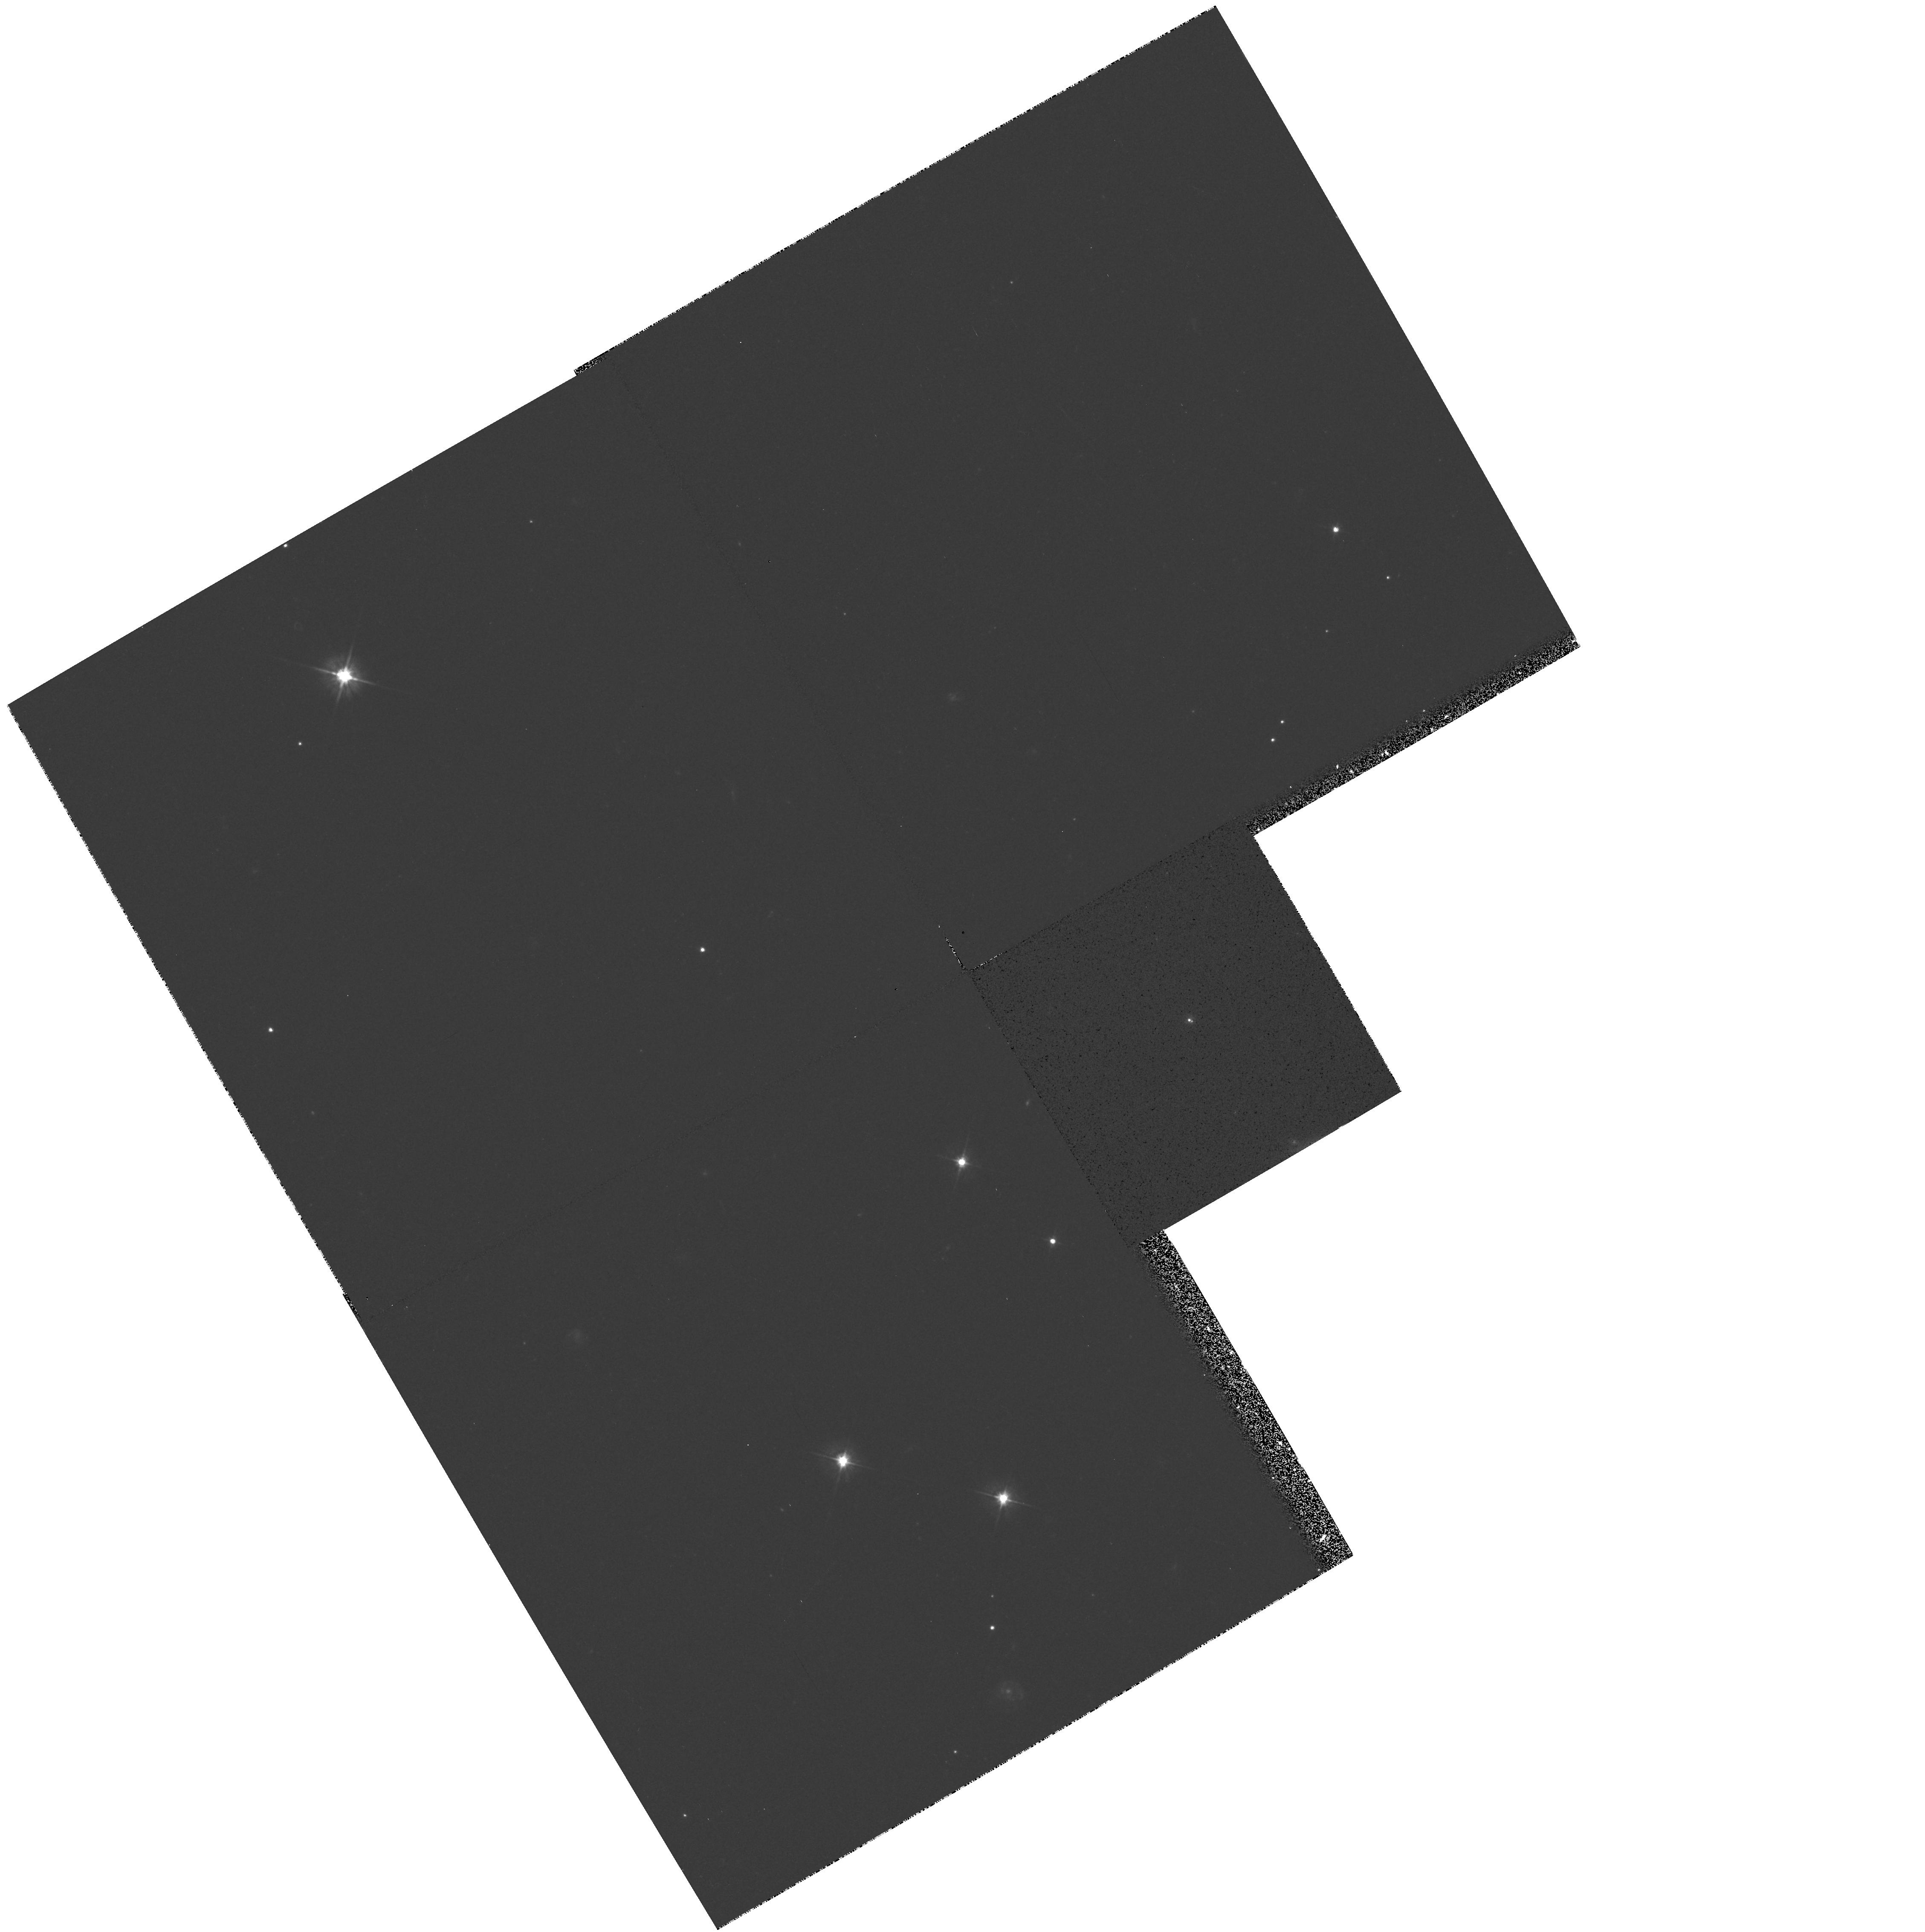
Target: QSO-022105+355613. Instrument: WFPC2/PC. Filter: F555W. Exposure: 18 min. Observation ID: hst_5965_01_wfpc2_pc_f555w_u2qk01

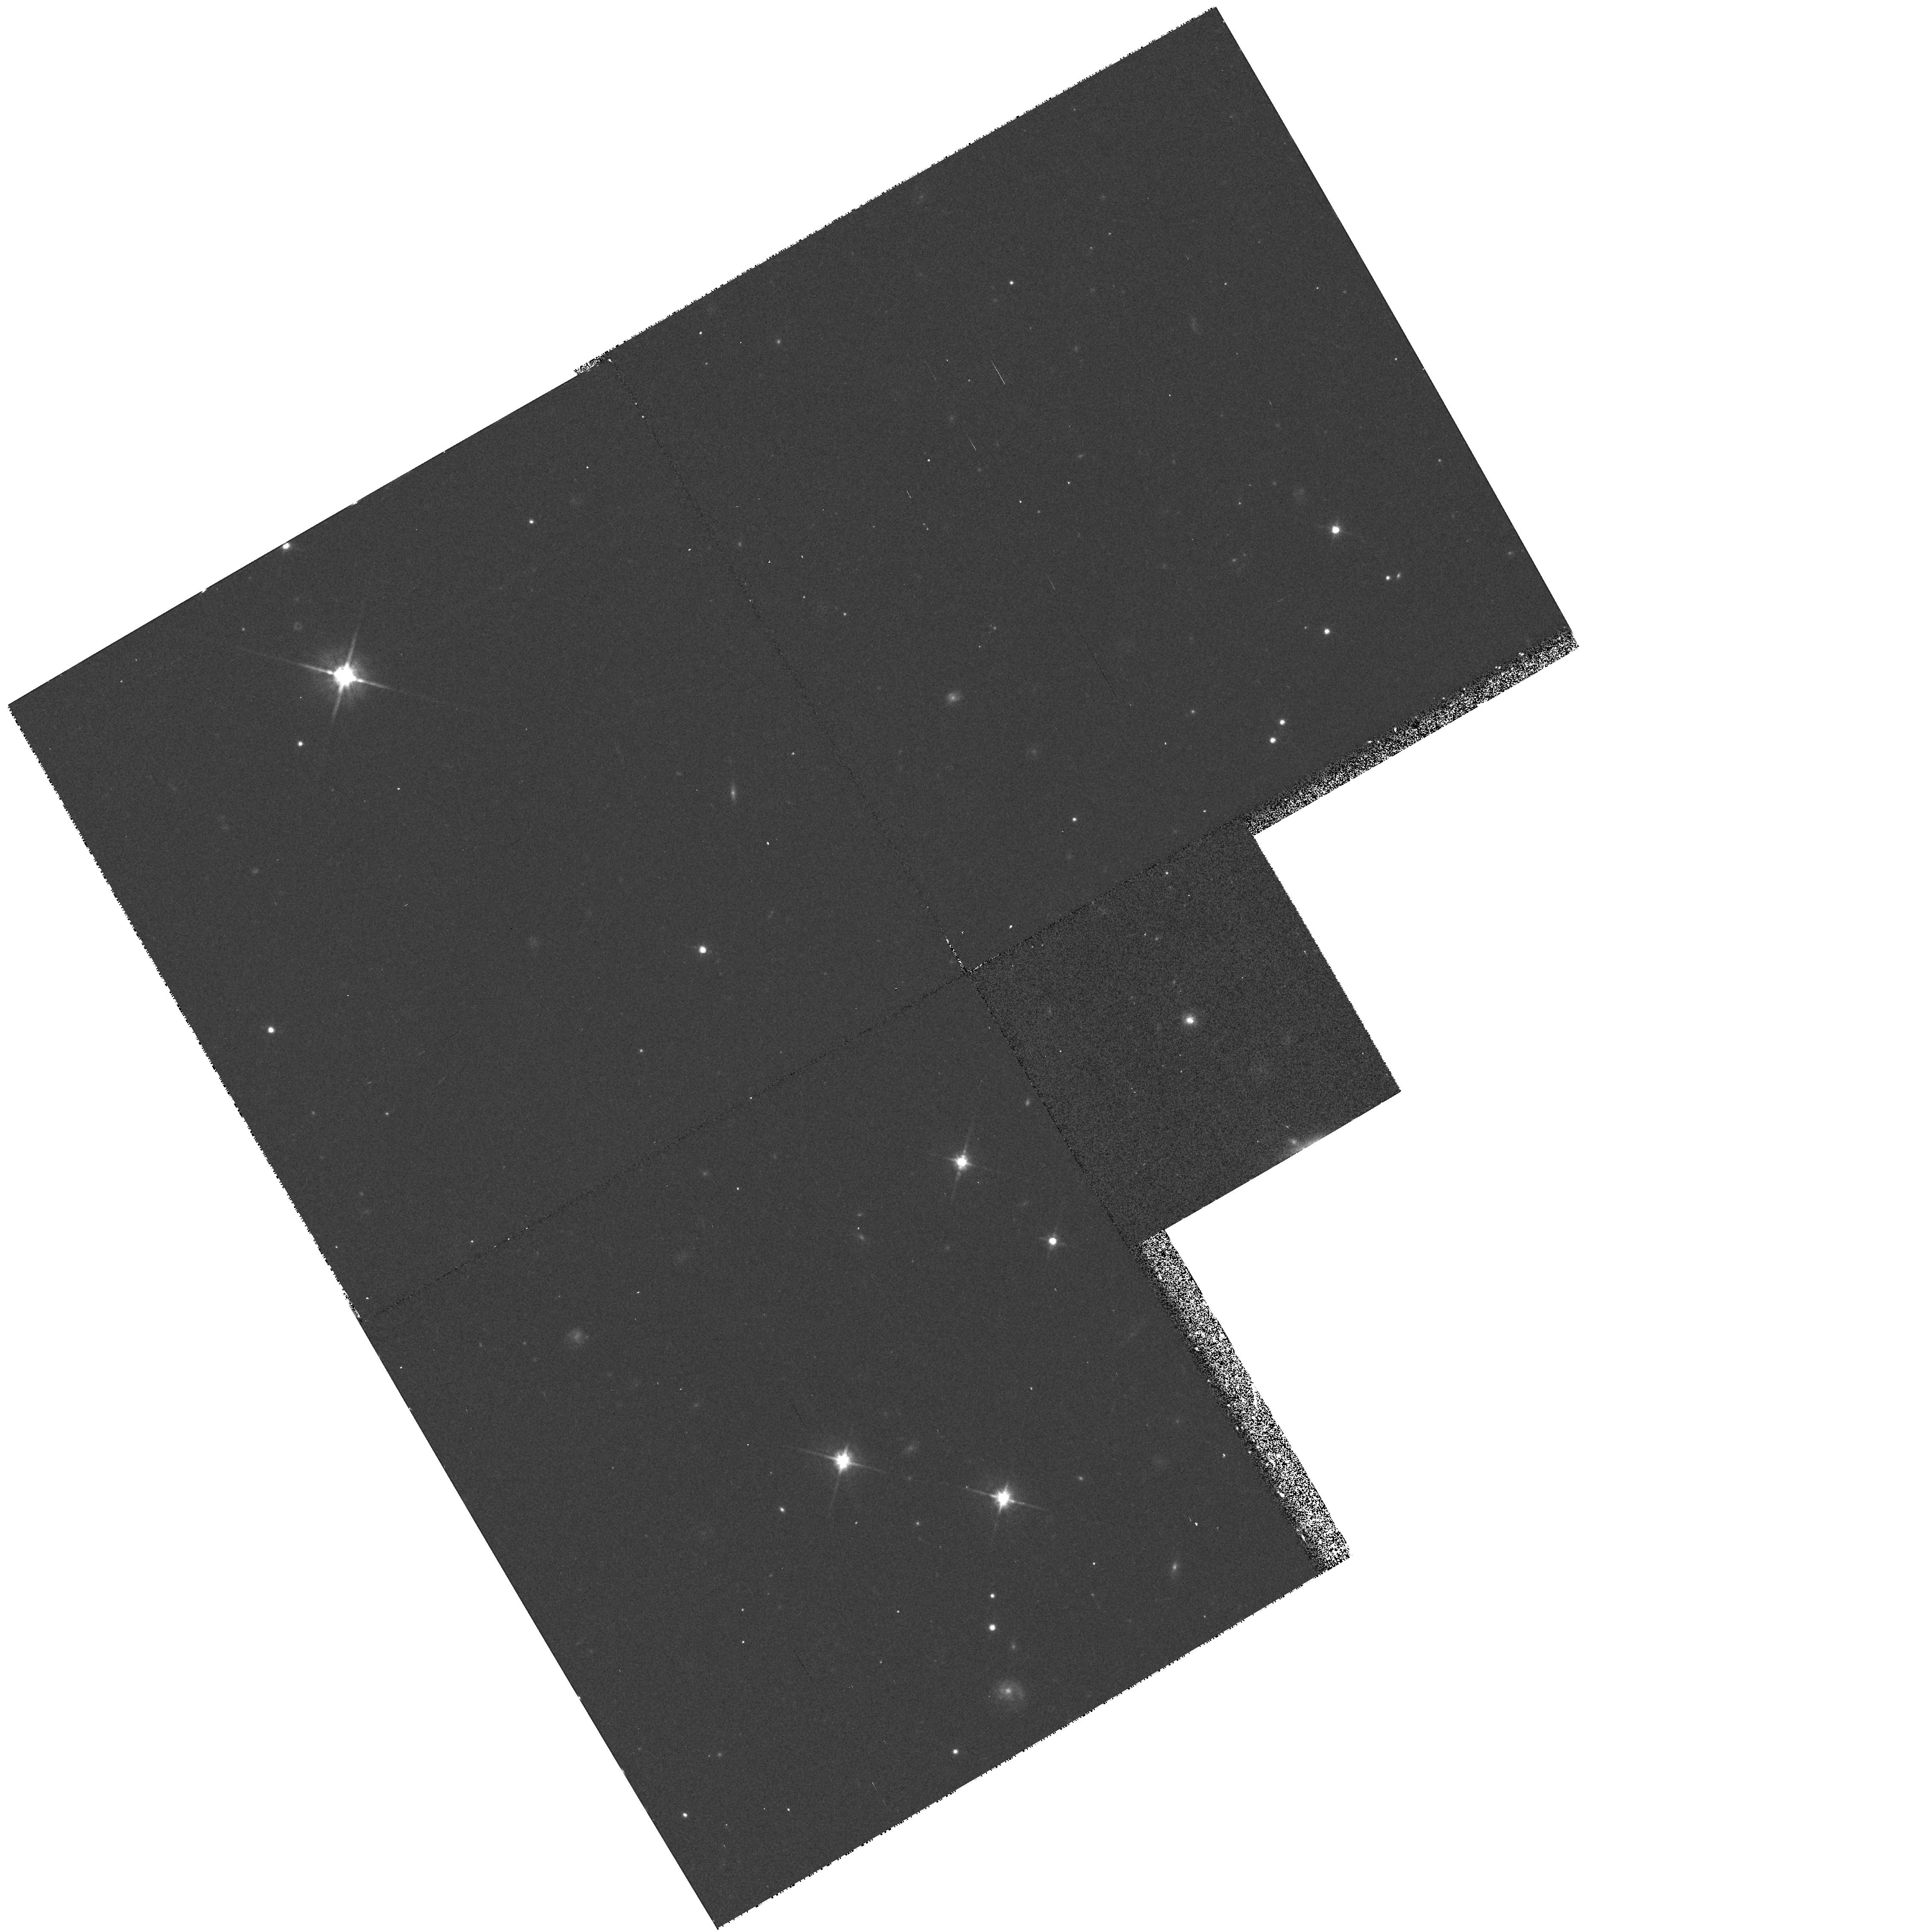
Target: QSO-022105+355613. Instrument: WFPC2/PC. Filter: F814W. Exposure: 17 min. Observation ID: hst_5965_01_wfpc2_pc_f814w_u2qk01

TOWARDS H_O: RELATIVE ASTROMETRY OF THE LENSING GALAXY AND THE GRAVITATIONALLY LENSED IMAGES IN 0218+357 (PI: Browne, Ian W. A.)

We propose an imaging observation of the smallest known gravitational lensed system 0218+357. This system is unique in having a well determined time delay between the two lensed images and a simple lensing geometry. The redshift of the lensing galaxy is known although the redshift of the lensed object has yet to be determined. Almost all the ingredients necessary for an accurate determination of the Hubble Constant are therefore available for this object. To achieve this it is important to eliminate as many sources of uncertainty as possible; a major source of error can be removed by better constraints on the position and orientation of the lensing galaxy relative to the lensed images. This is impossible to do from the ground due to the 0.335 arcsec separation of the lensed images and consequent difficulty in disentangling the emission from the images from that of the lensing galaxy. We propose a brief HST imaging observation which will allow us to do this.